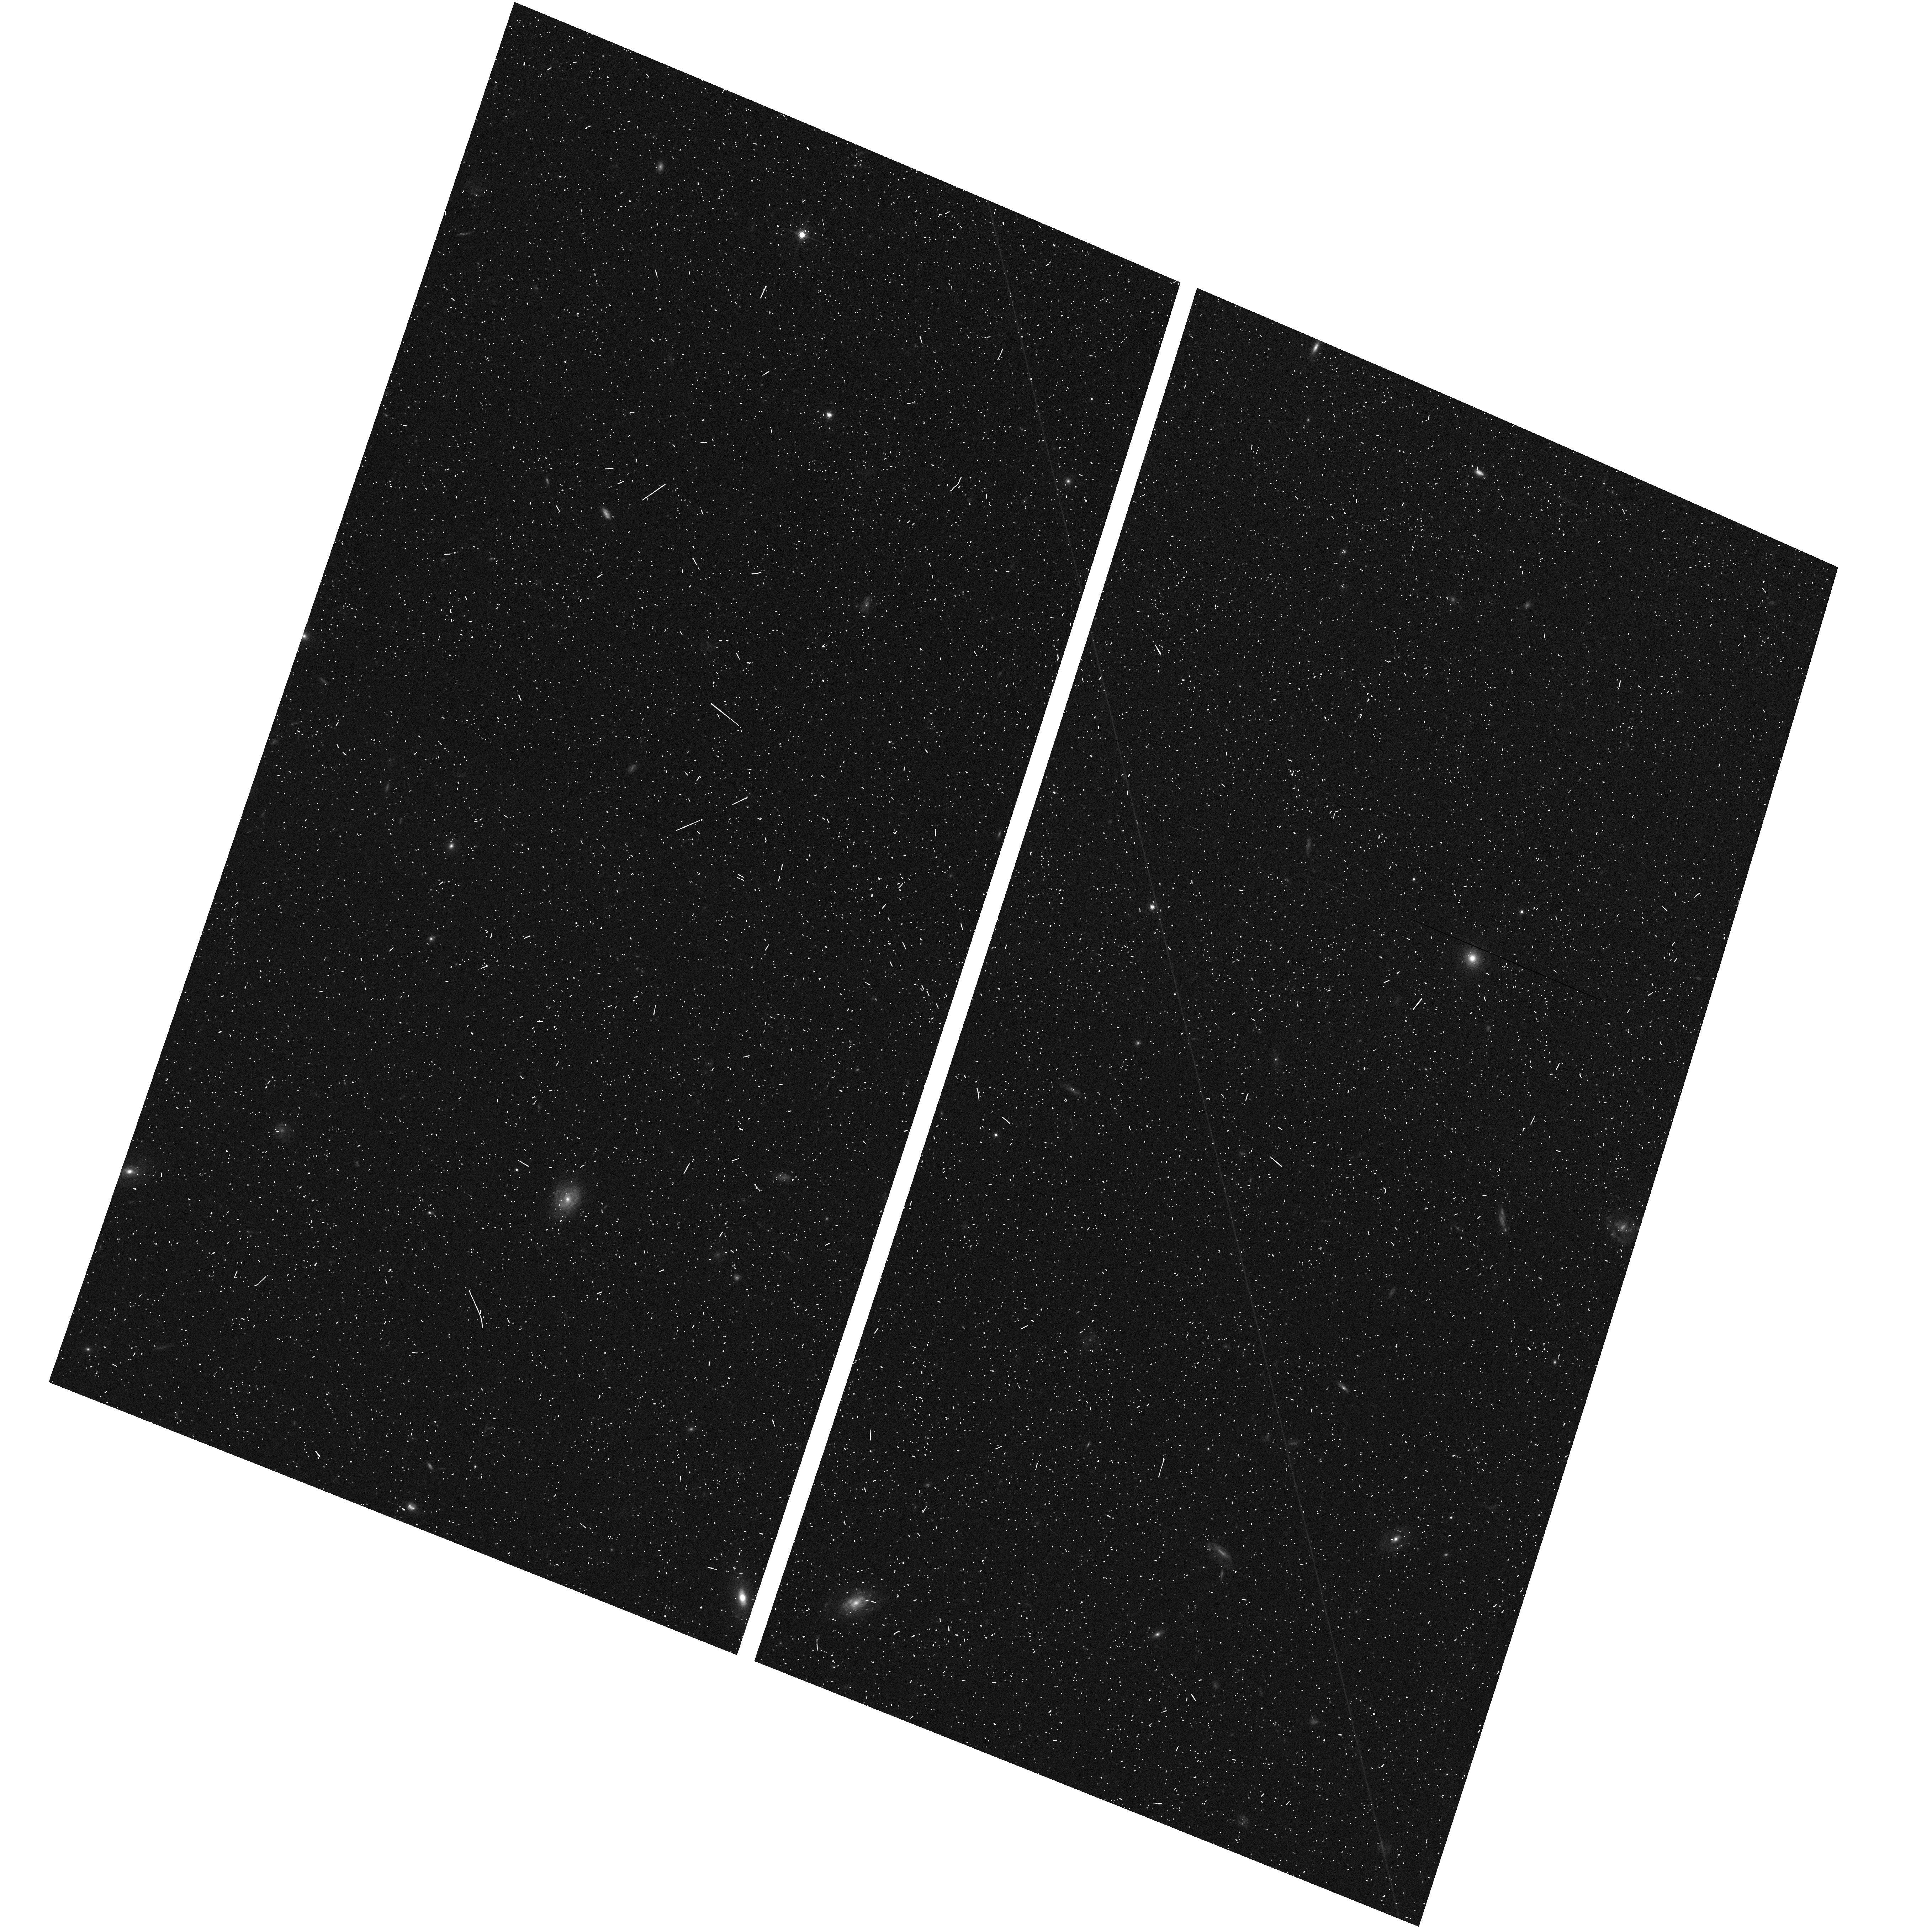
Target: CDF-SOUTH-GOODS-TILE-NORM-8. Instrument: ACS/WFC. Filter: F775W. Exposure: 7 min. Observation ID: hst_10340_i8_acs_wfc_f775w_j92qi8

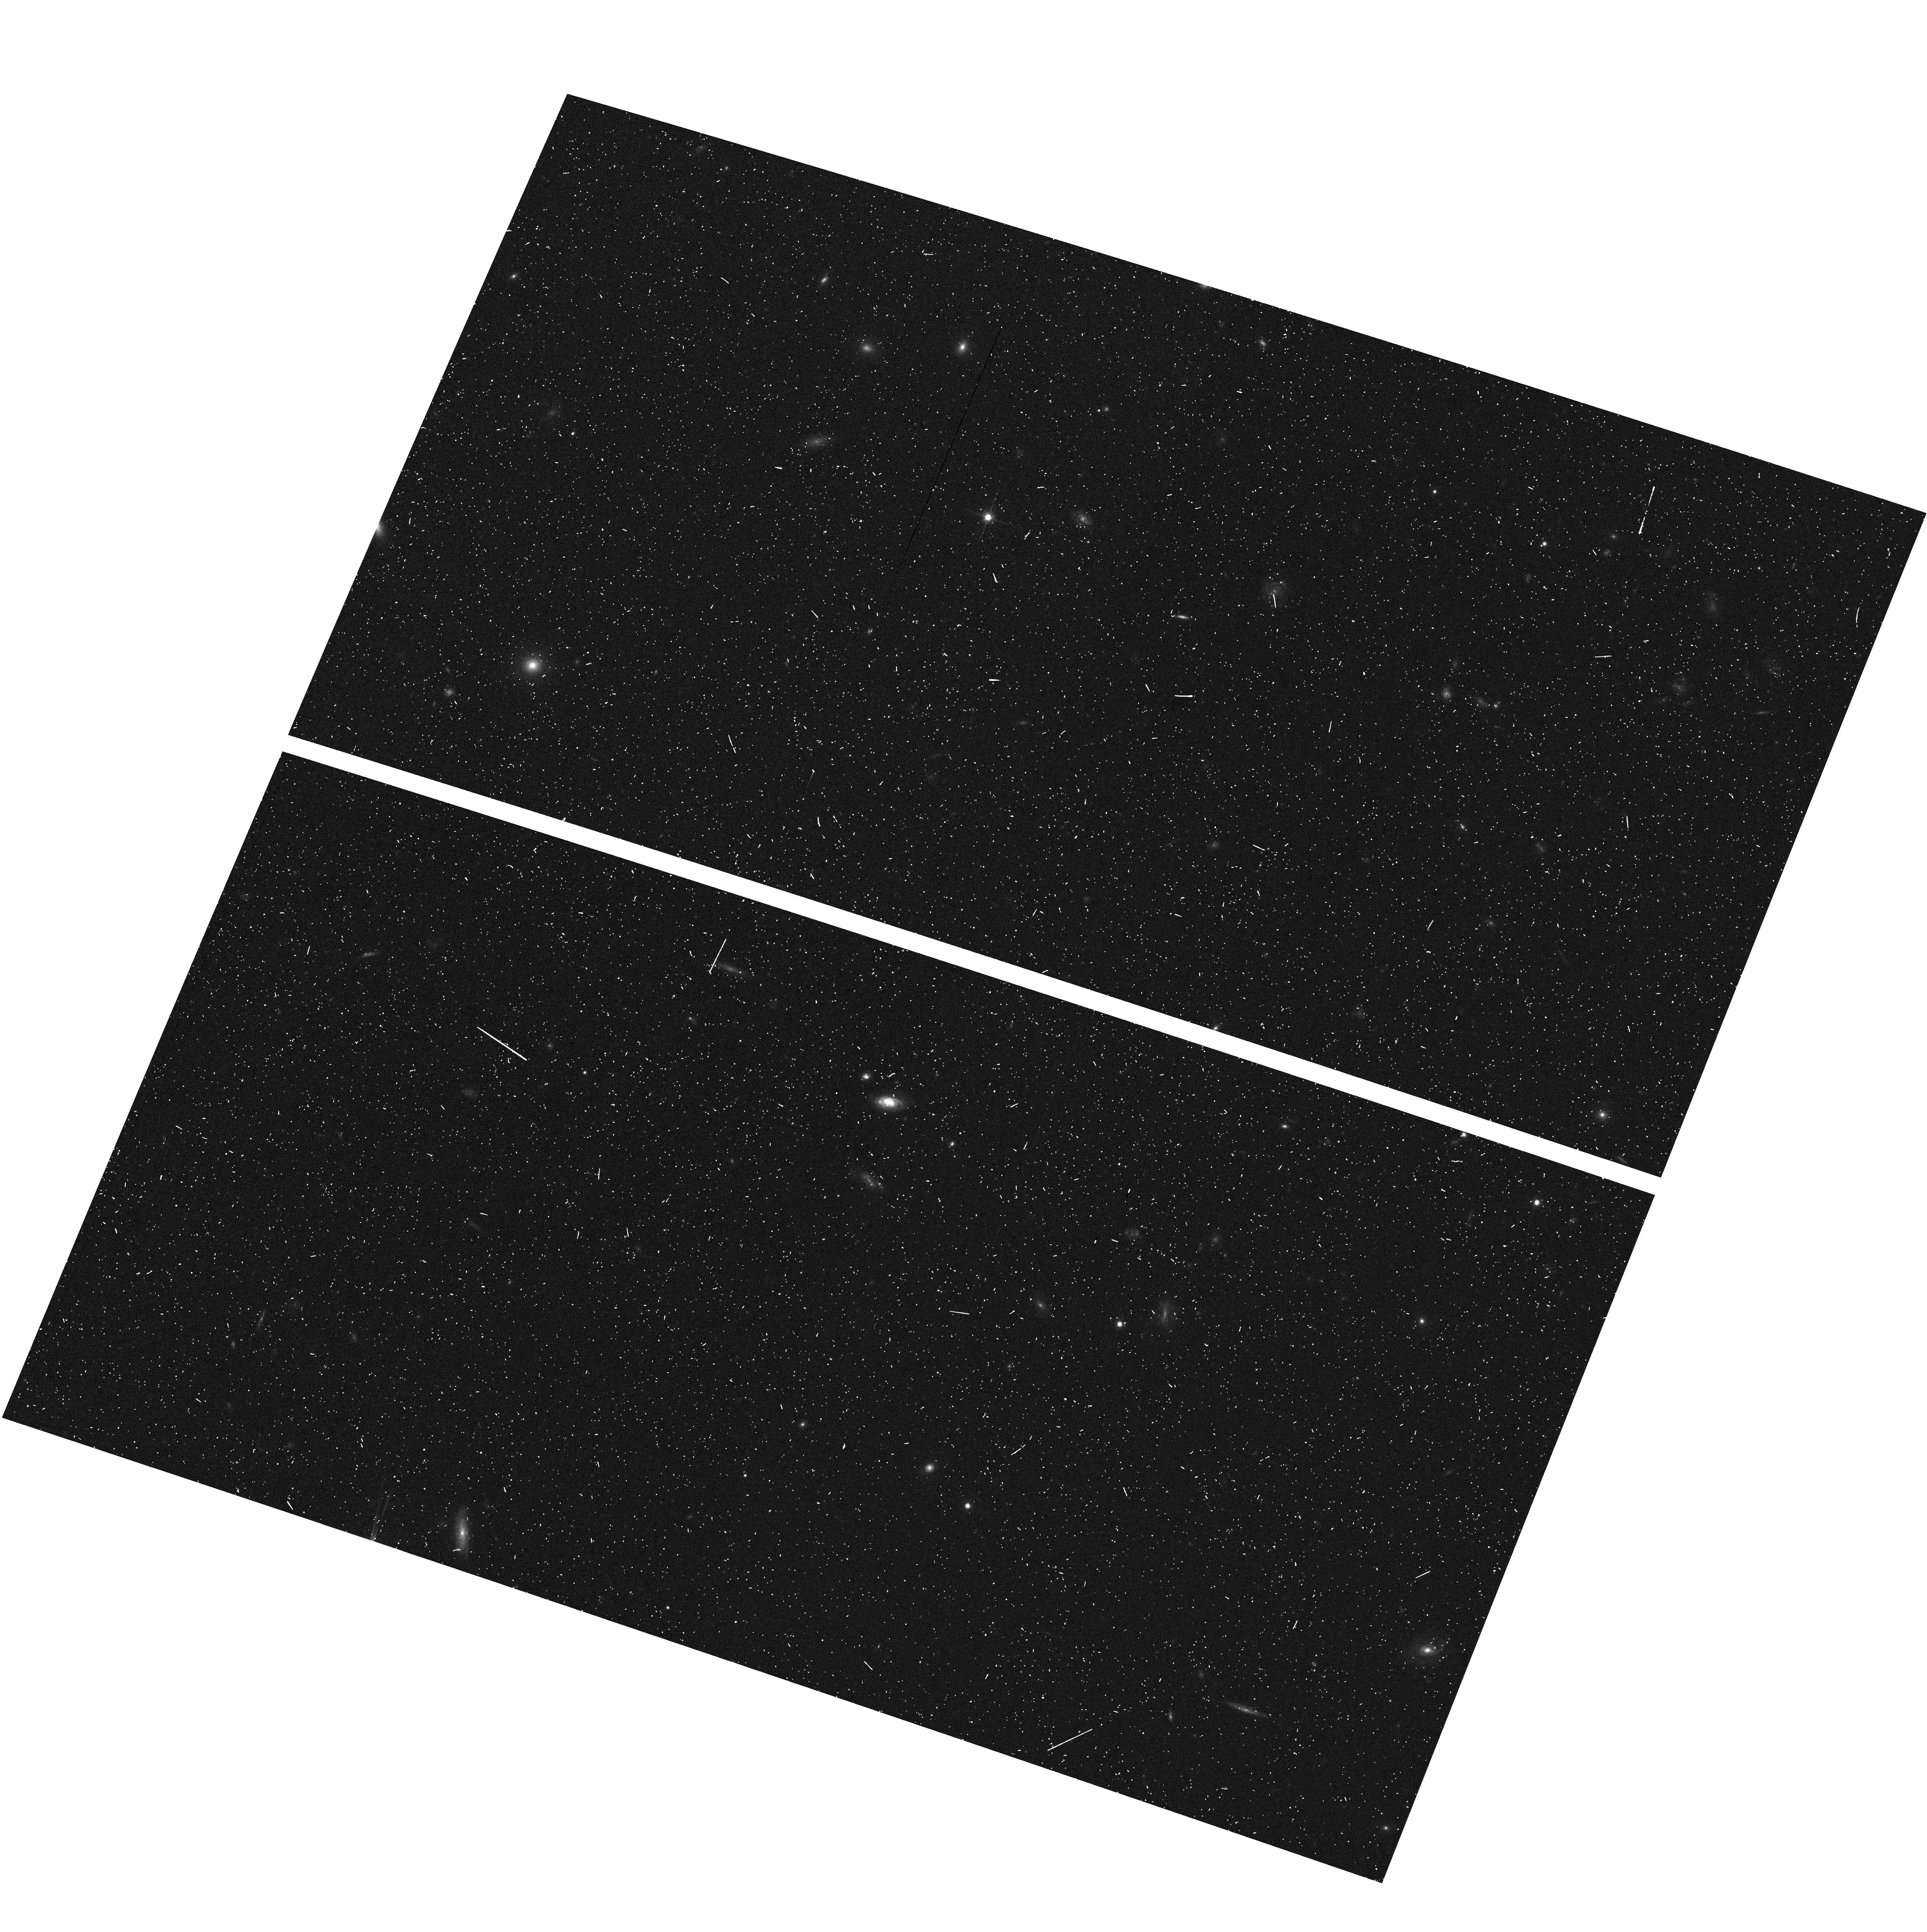
Target: CDF-SOUTH-GOODS-TILE-NORM-3. Instrument: ACS/WFC. Filter: F775W. Exposure: 7 min. Observation ID: hst_10340_k3_acs_wfc_f775w_j92qk3

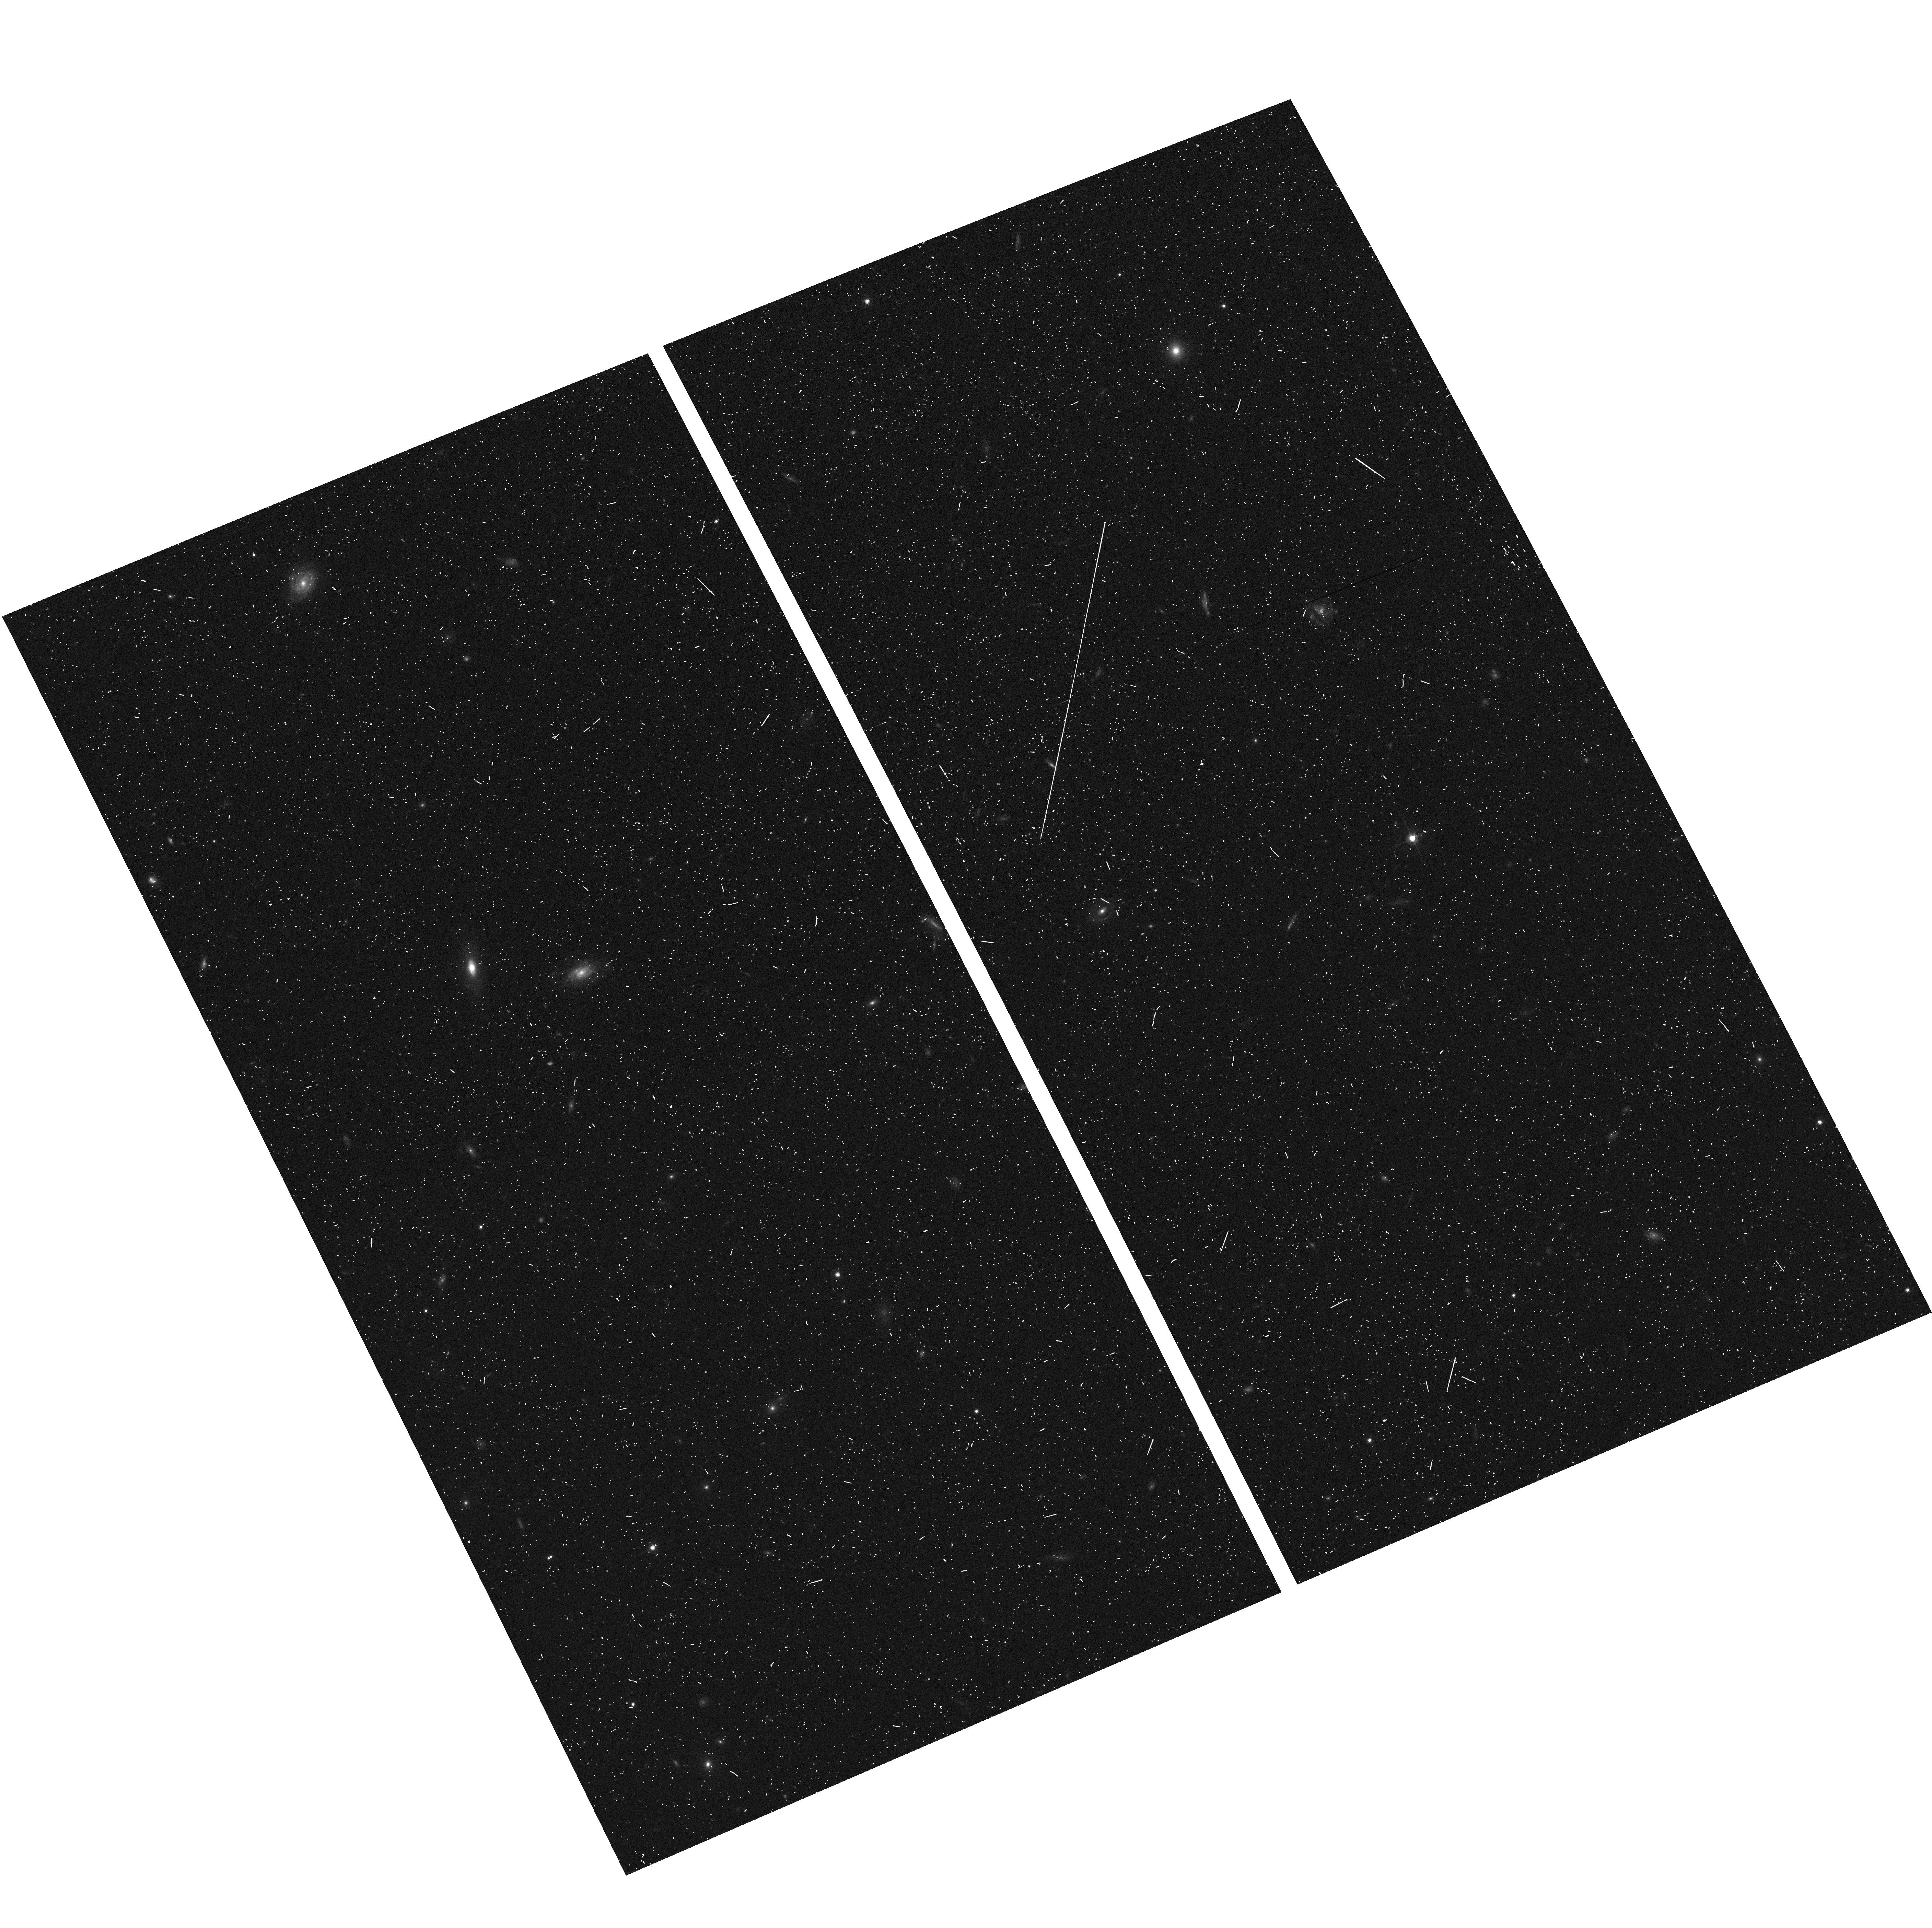
Target: CDF-SOUTH-GOODS-TILE-TILT-8. Instrument: ACS/WFC. Filter: F775W. Exposure: 7 min. Observation ID: hst_10340_j8_acs_wfc_f775w_j92qj8

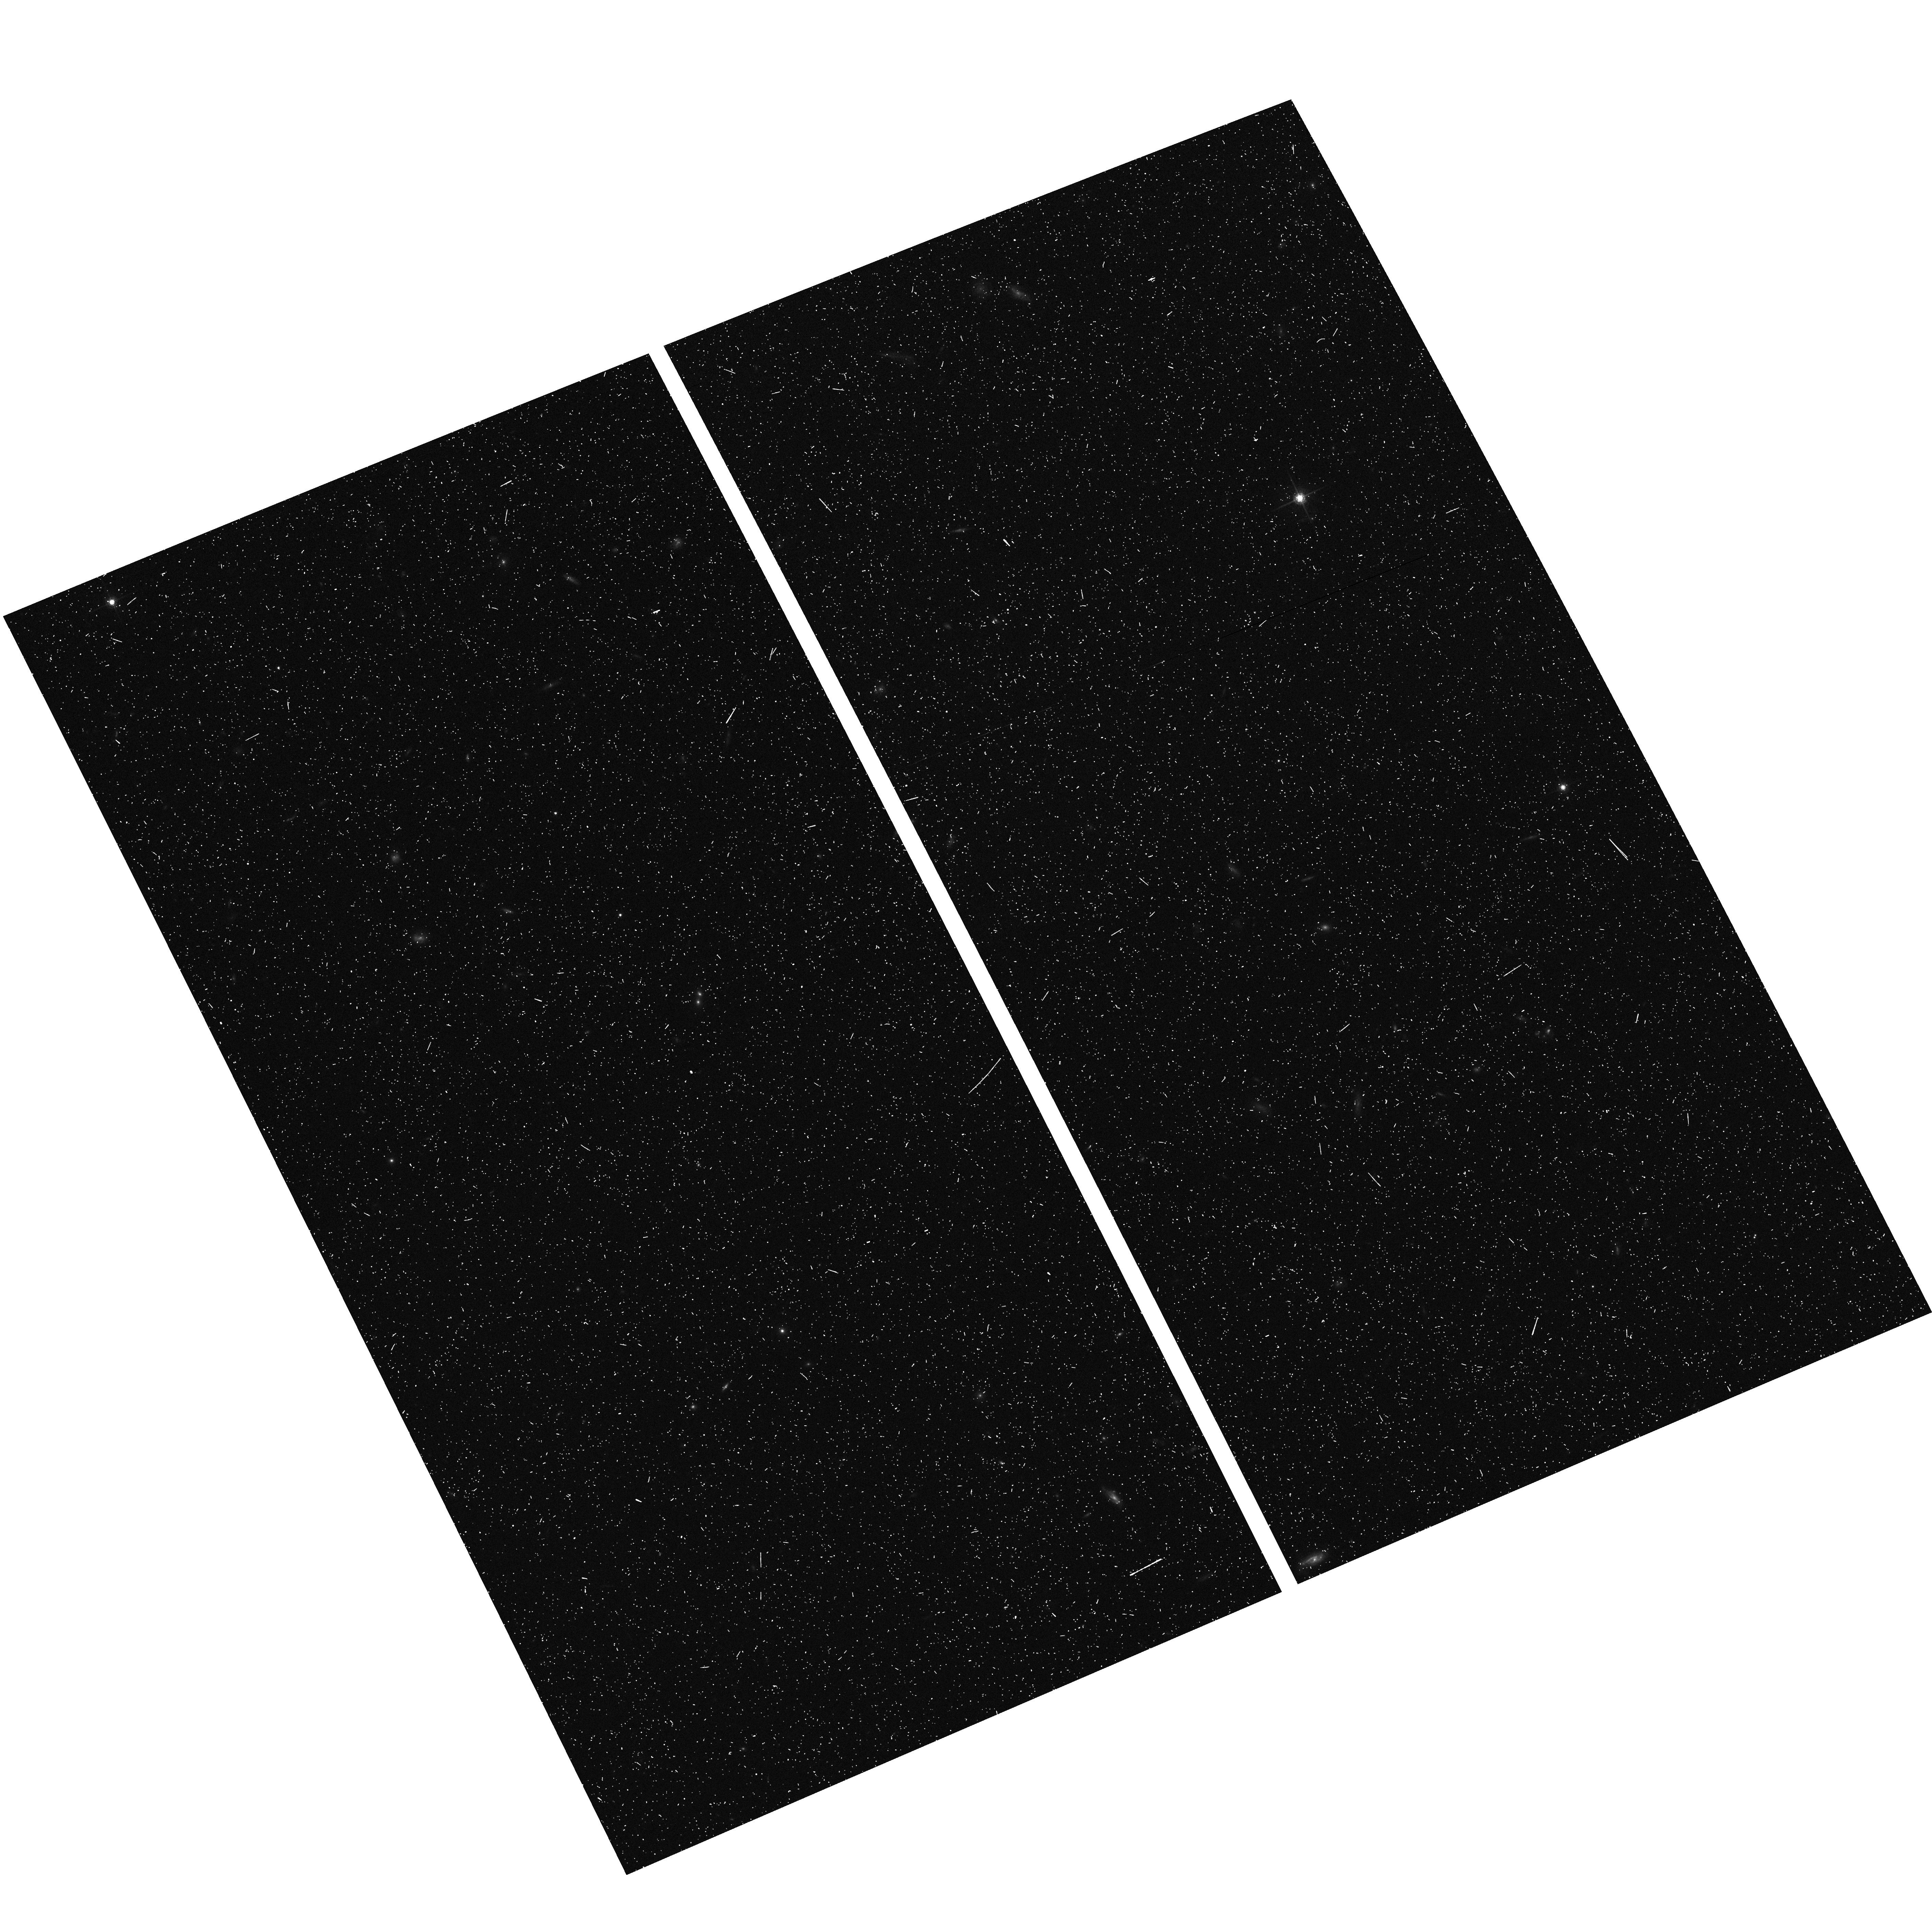
Target: CDF-SOUTH-GOODS-TILE-TILT-4. Instrument: ACS/WFC. Filter: F775W. Exposure: 7 min. Observation ID: hst_10340_j4_acs_wfc_f775w_j92qj4

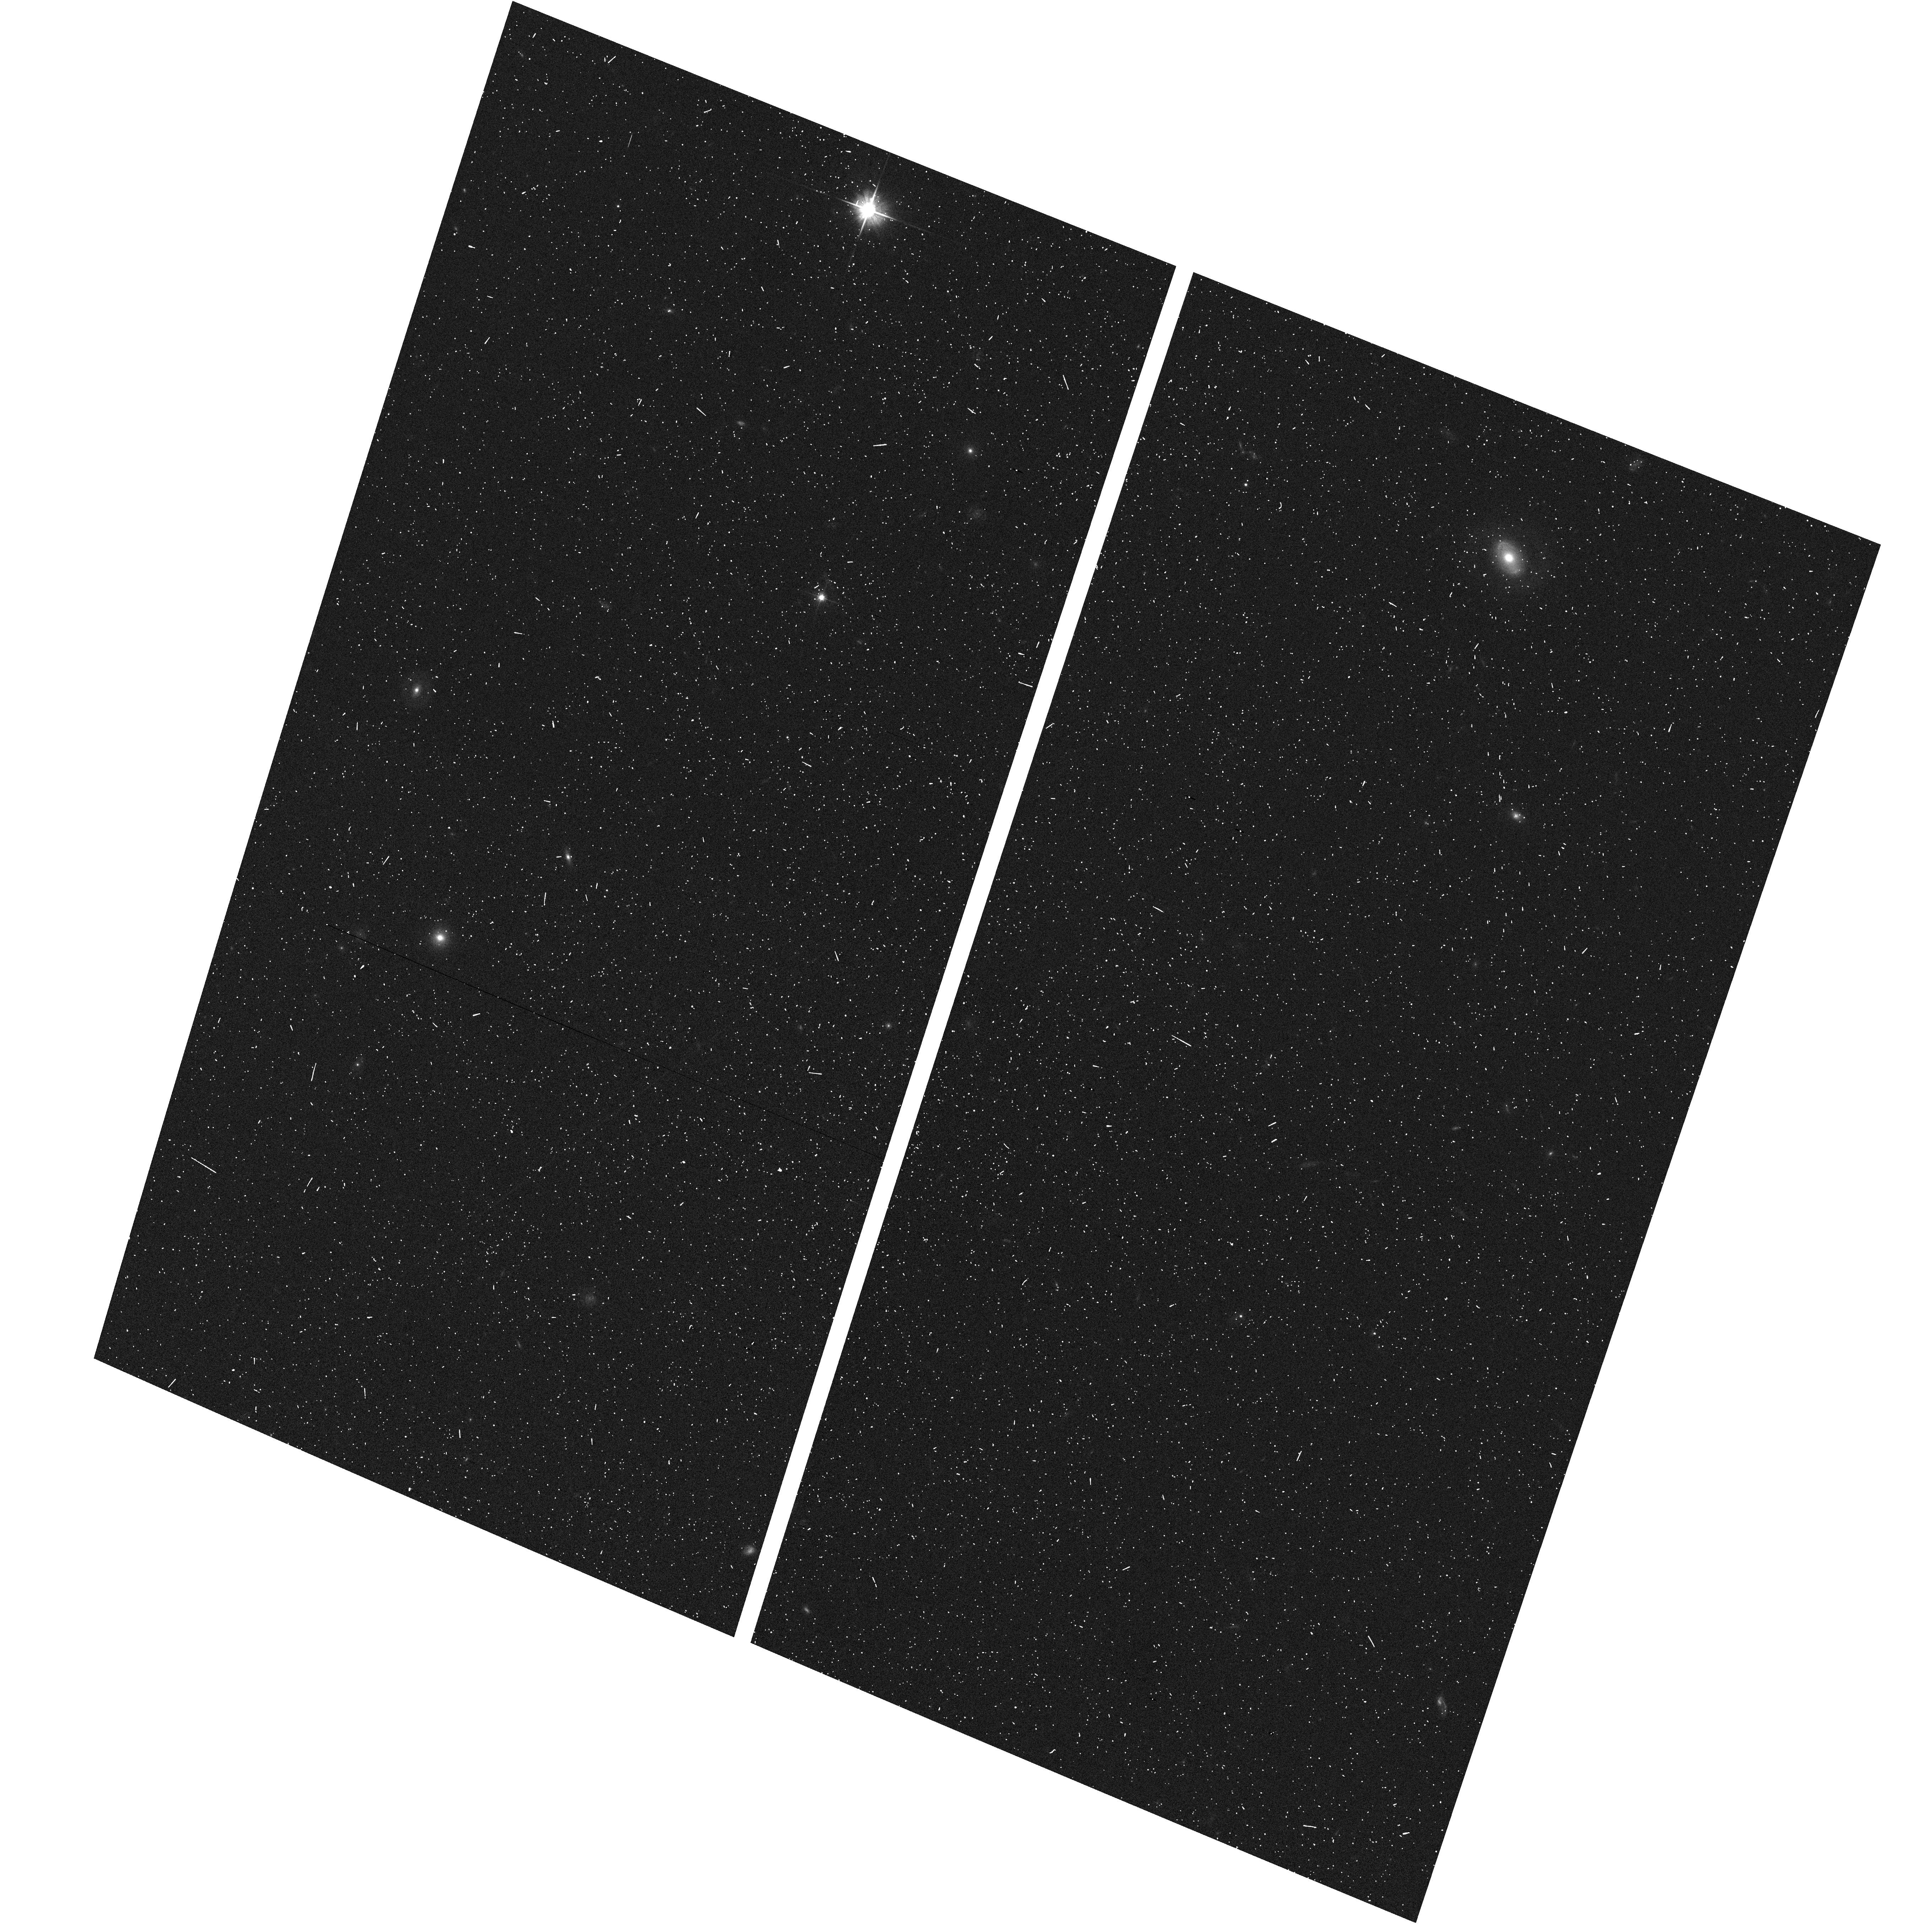
Target: CDF-SOUTH-GOODS-TILE-NORM-4. Instrument: ACS/WFC. Filter: F606W. Exposure: 2 min. Observation ID: hst_10340_m4_acs_wfc_f606w_j92qm4

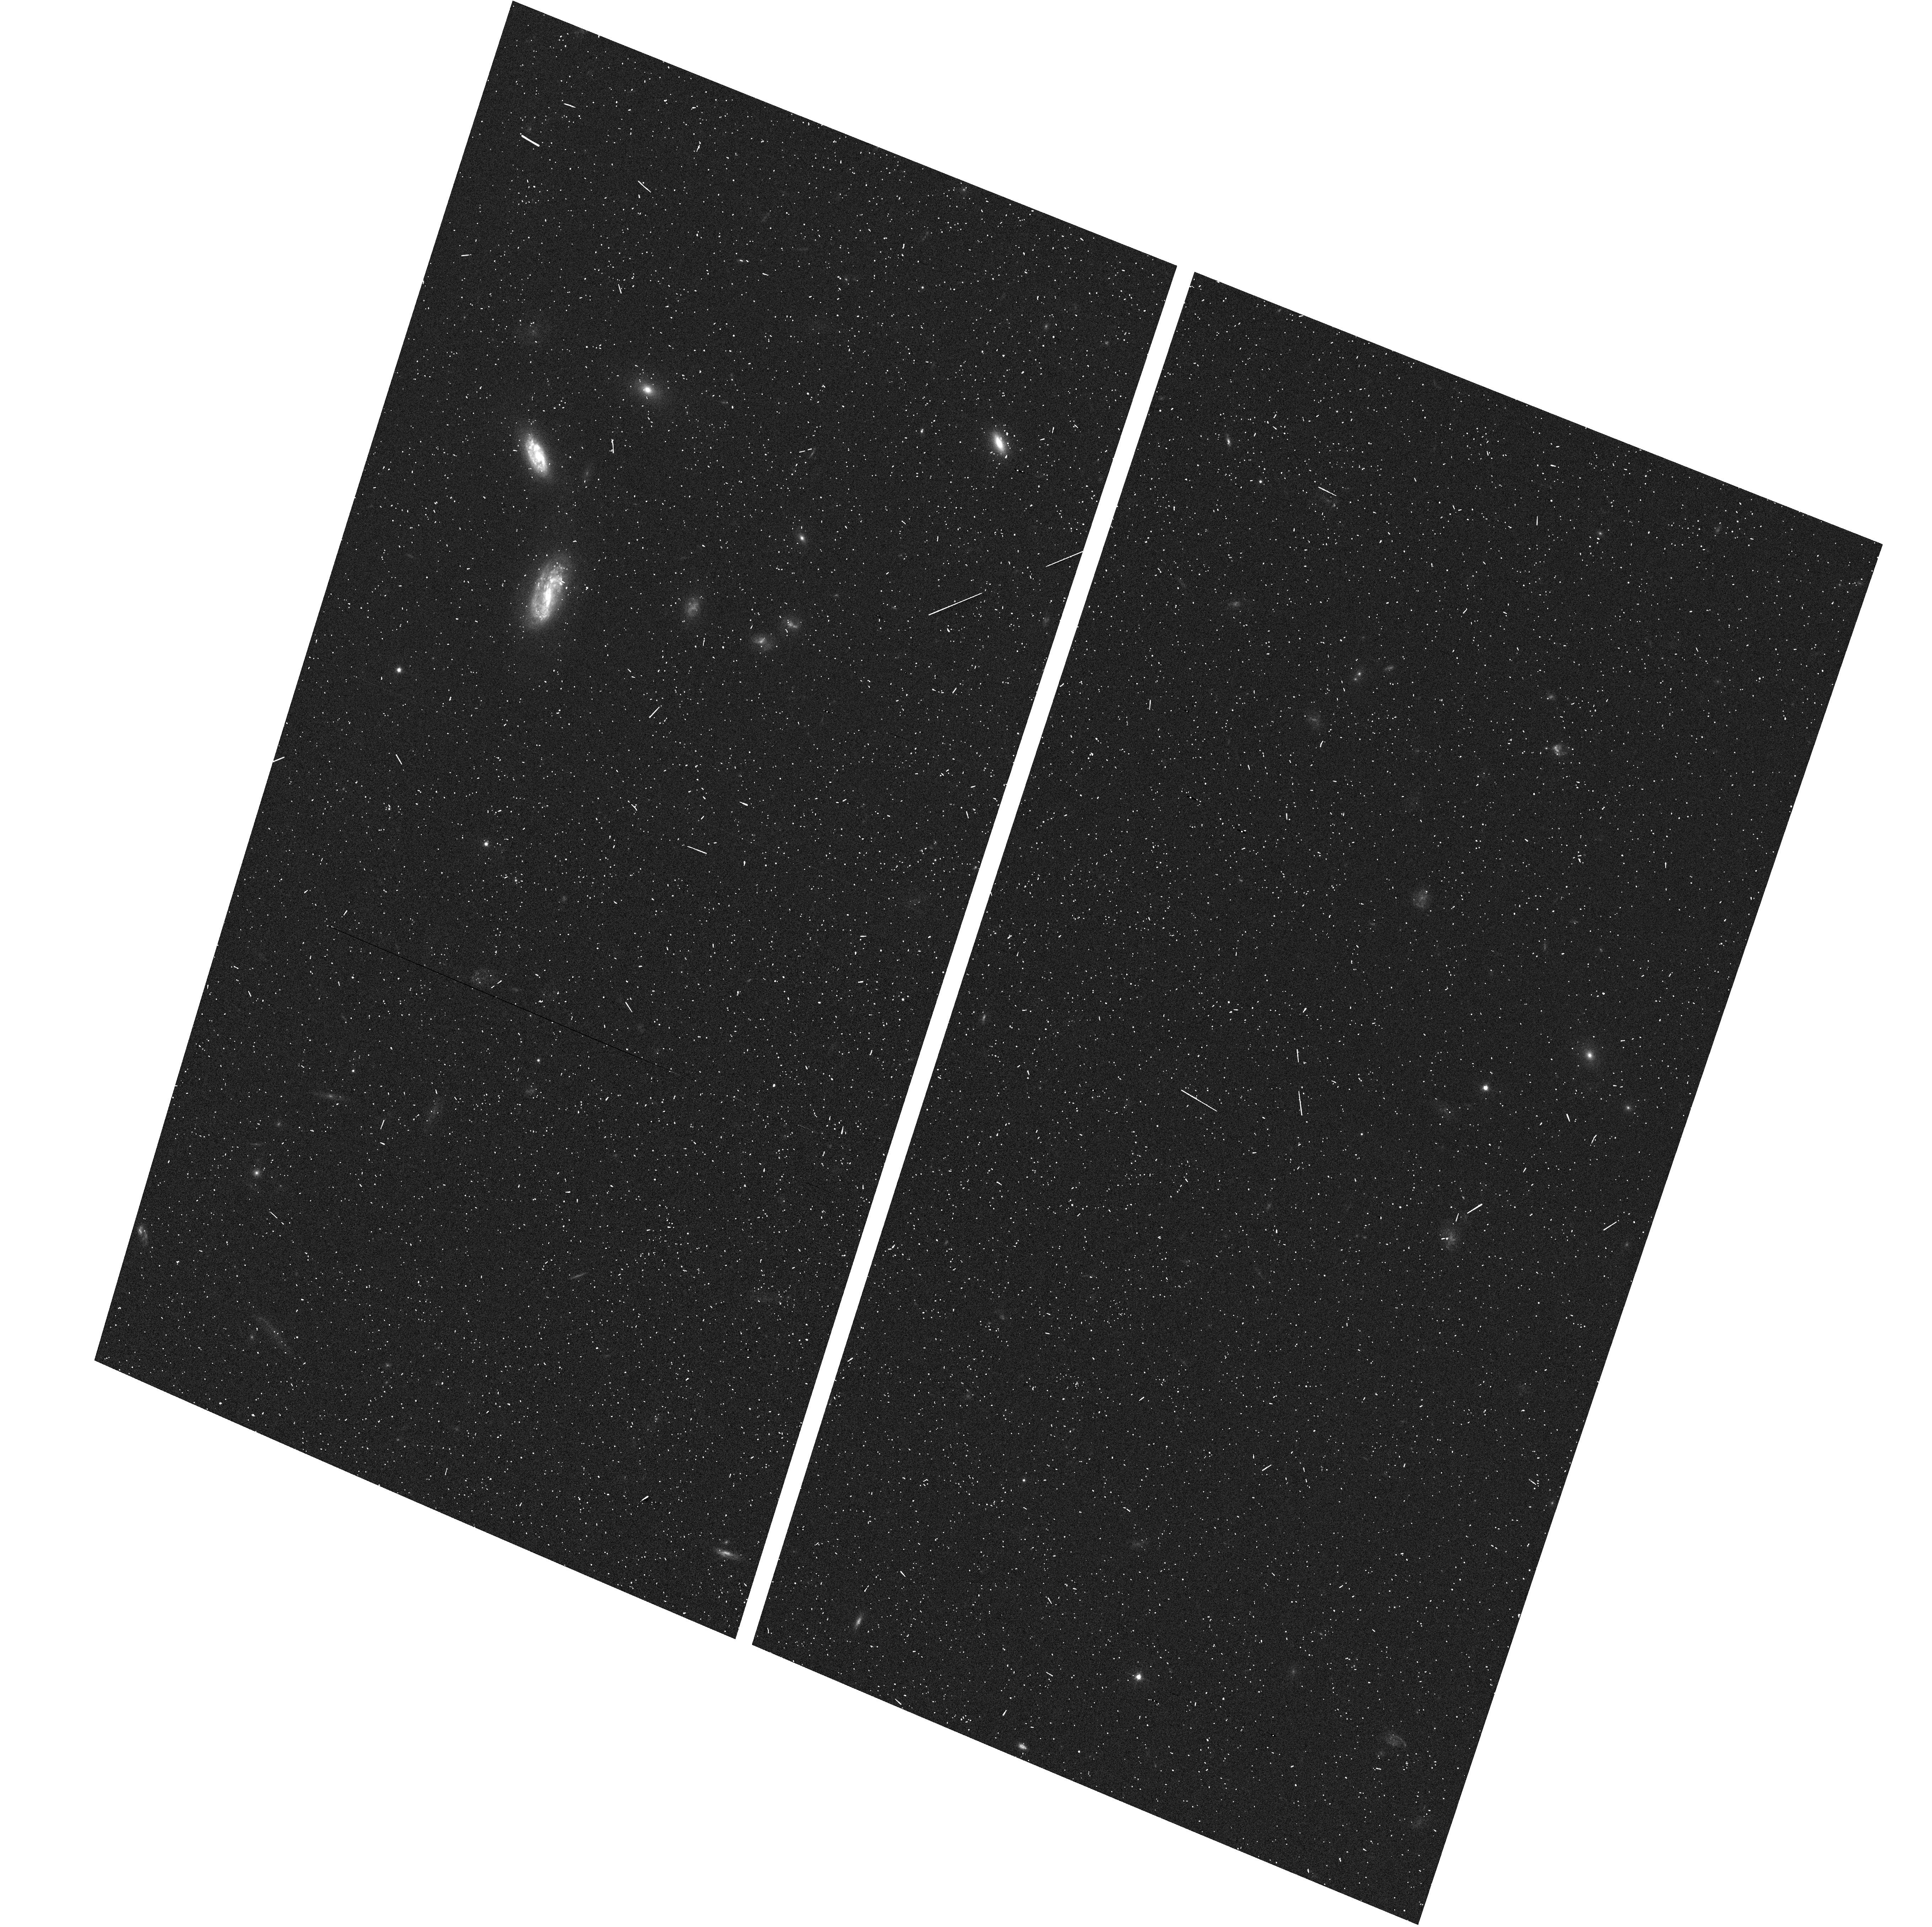
Target: CDF-SOUTH-GOODS-TILE-NORM-9. Instrument: ACS/WFC. Filter: F606W. Exposure: 2 min. Observation ID: hst_10340_m9_acs_wfc_f606w_j92qm9

PANS (PI: Riess, Adam)

Type Ia supernovae (SNe Ia) provide the only direct evidence for an accelerating universe, an extraordinary result that needs the most rigorous test. The case for cosmic acceleration rests on the observation that SNe Ia at z = 0.5 are about 0.25 mag fainter than they would be in a universe without acceleration. A powerful and straightforward way to assess the reliability of the SN Ia measurement and the conceptual framework of its interpretation is to look for cosmic deceleration at z > 1. This would be a clear signature of a mixed dark-matter and dark-energy universe. Systematic errors in the SNe Ia result attributed to grey dust or cosmic evolution of the SN Ia peak luminosity would not show this change of sign. We have obtained a toehold on this putative ``epoch of deceleration'' with SN 1997ff at z = 1.7, and 3 more at z > 1 from our Cycle 11 program, all found and followed by HST. However, this is too important a test to rest on just a few objects, anyone of which could be subject to a lensed line-of-sight or misidentification. Here we propose to extend our measurement with observations of twelve SNe Ia in the range 1.0 < z < 1.5 or 6 such SNe Ia and 1 ultradistant SN Ia at z = 2, that will be discovered as a byproduct from proposed Treasury and DD programs. These objects will provide a much firmer foundation for a conclusion that touches on important questions of fundamental physics.